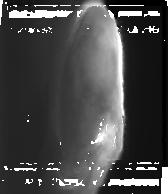
Target: JUPITERNORTH1
Instrument: NIRCAM
Filter: F335M
Exposure: 1.3 h
Observation ID: jw04566-o001_t001_nircam_clear-f335m-sub160

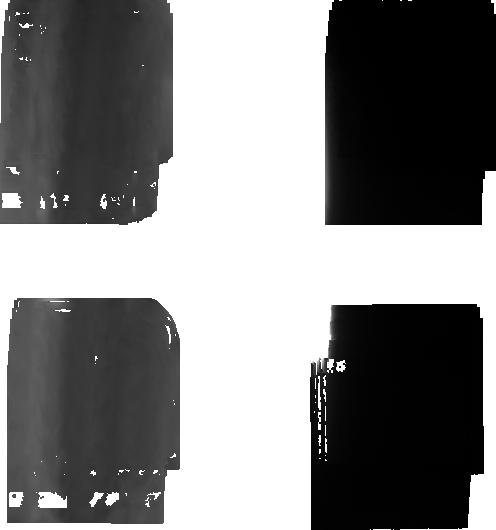
Target: JUPITERNORTH1
Instrument: NIRCAM
Filter: F212N
Exposure: 1.3 h
Observation ID: jw04566-o001_t001_nircam_clear-f212n-sub160

Elucidating Jupiters auroral processes with HST and JWST (PI: Nichols, Jonathan David)

The unique partnership between HST and JWST available at this juncture presents an exciting new prospect to understand planetary auroral processes as never before, representing the most powerful remote sensing tool ever available to understand this phenomenon. We propose joint HST-JWST observations of Jupiter's prompt electron-excited far-ultraviolet (FUV) auroral emissions and near-infrared (NIR) H3+ thermal auroral emissions that will reveal the true nature and physics behind Jupiter's enigmatic and spectacular auroras. While the two observatories have observed Jupiter's auroras separately, they never observed them simultaneously. The next step in understanding the auroral processes is to compare simultaneous images of FUV and NIR emissions to address the following questions: *How does the instantaneous FUV emission relate to the slower H3+ emission? *How does the instantaneous energy input and temperature seen in FUV emission relate to H3+ thermal emissions? *How do the H3+ thermal emissions relate to well-known FUV features, i.e. the main oval emission, polar emissions, satellite footprints, and dawn storms? *What is the lifetime of H3+ ions in Jupiter's auroral ionosphere? *What processes govern the energy balance in Jupiter's upper atmosphere? Only HST can obtain the FUV high time- and spatial resolution auroral images and high-resolution spectra of Jupiter's FUV emissions, and only JWST can obtain the high time- and spatial resolution images and spectral images of Jupiter's polar H3+ emission required to address these science questions. These observations will yield high-profile discoveries and vital context for ongoing Juno observations of Jupiter's auroras.